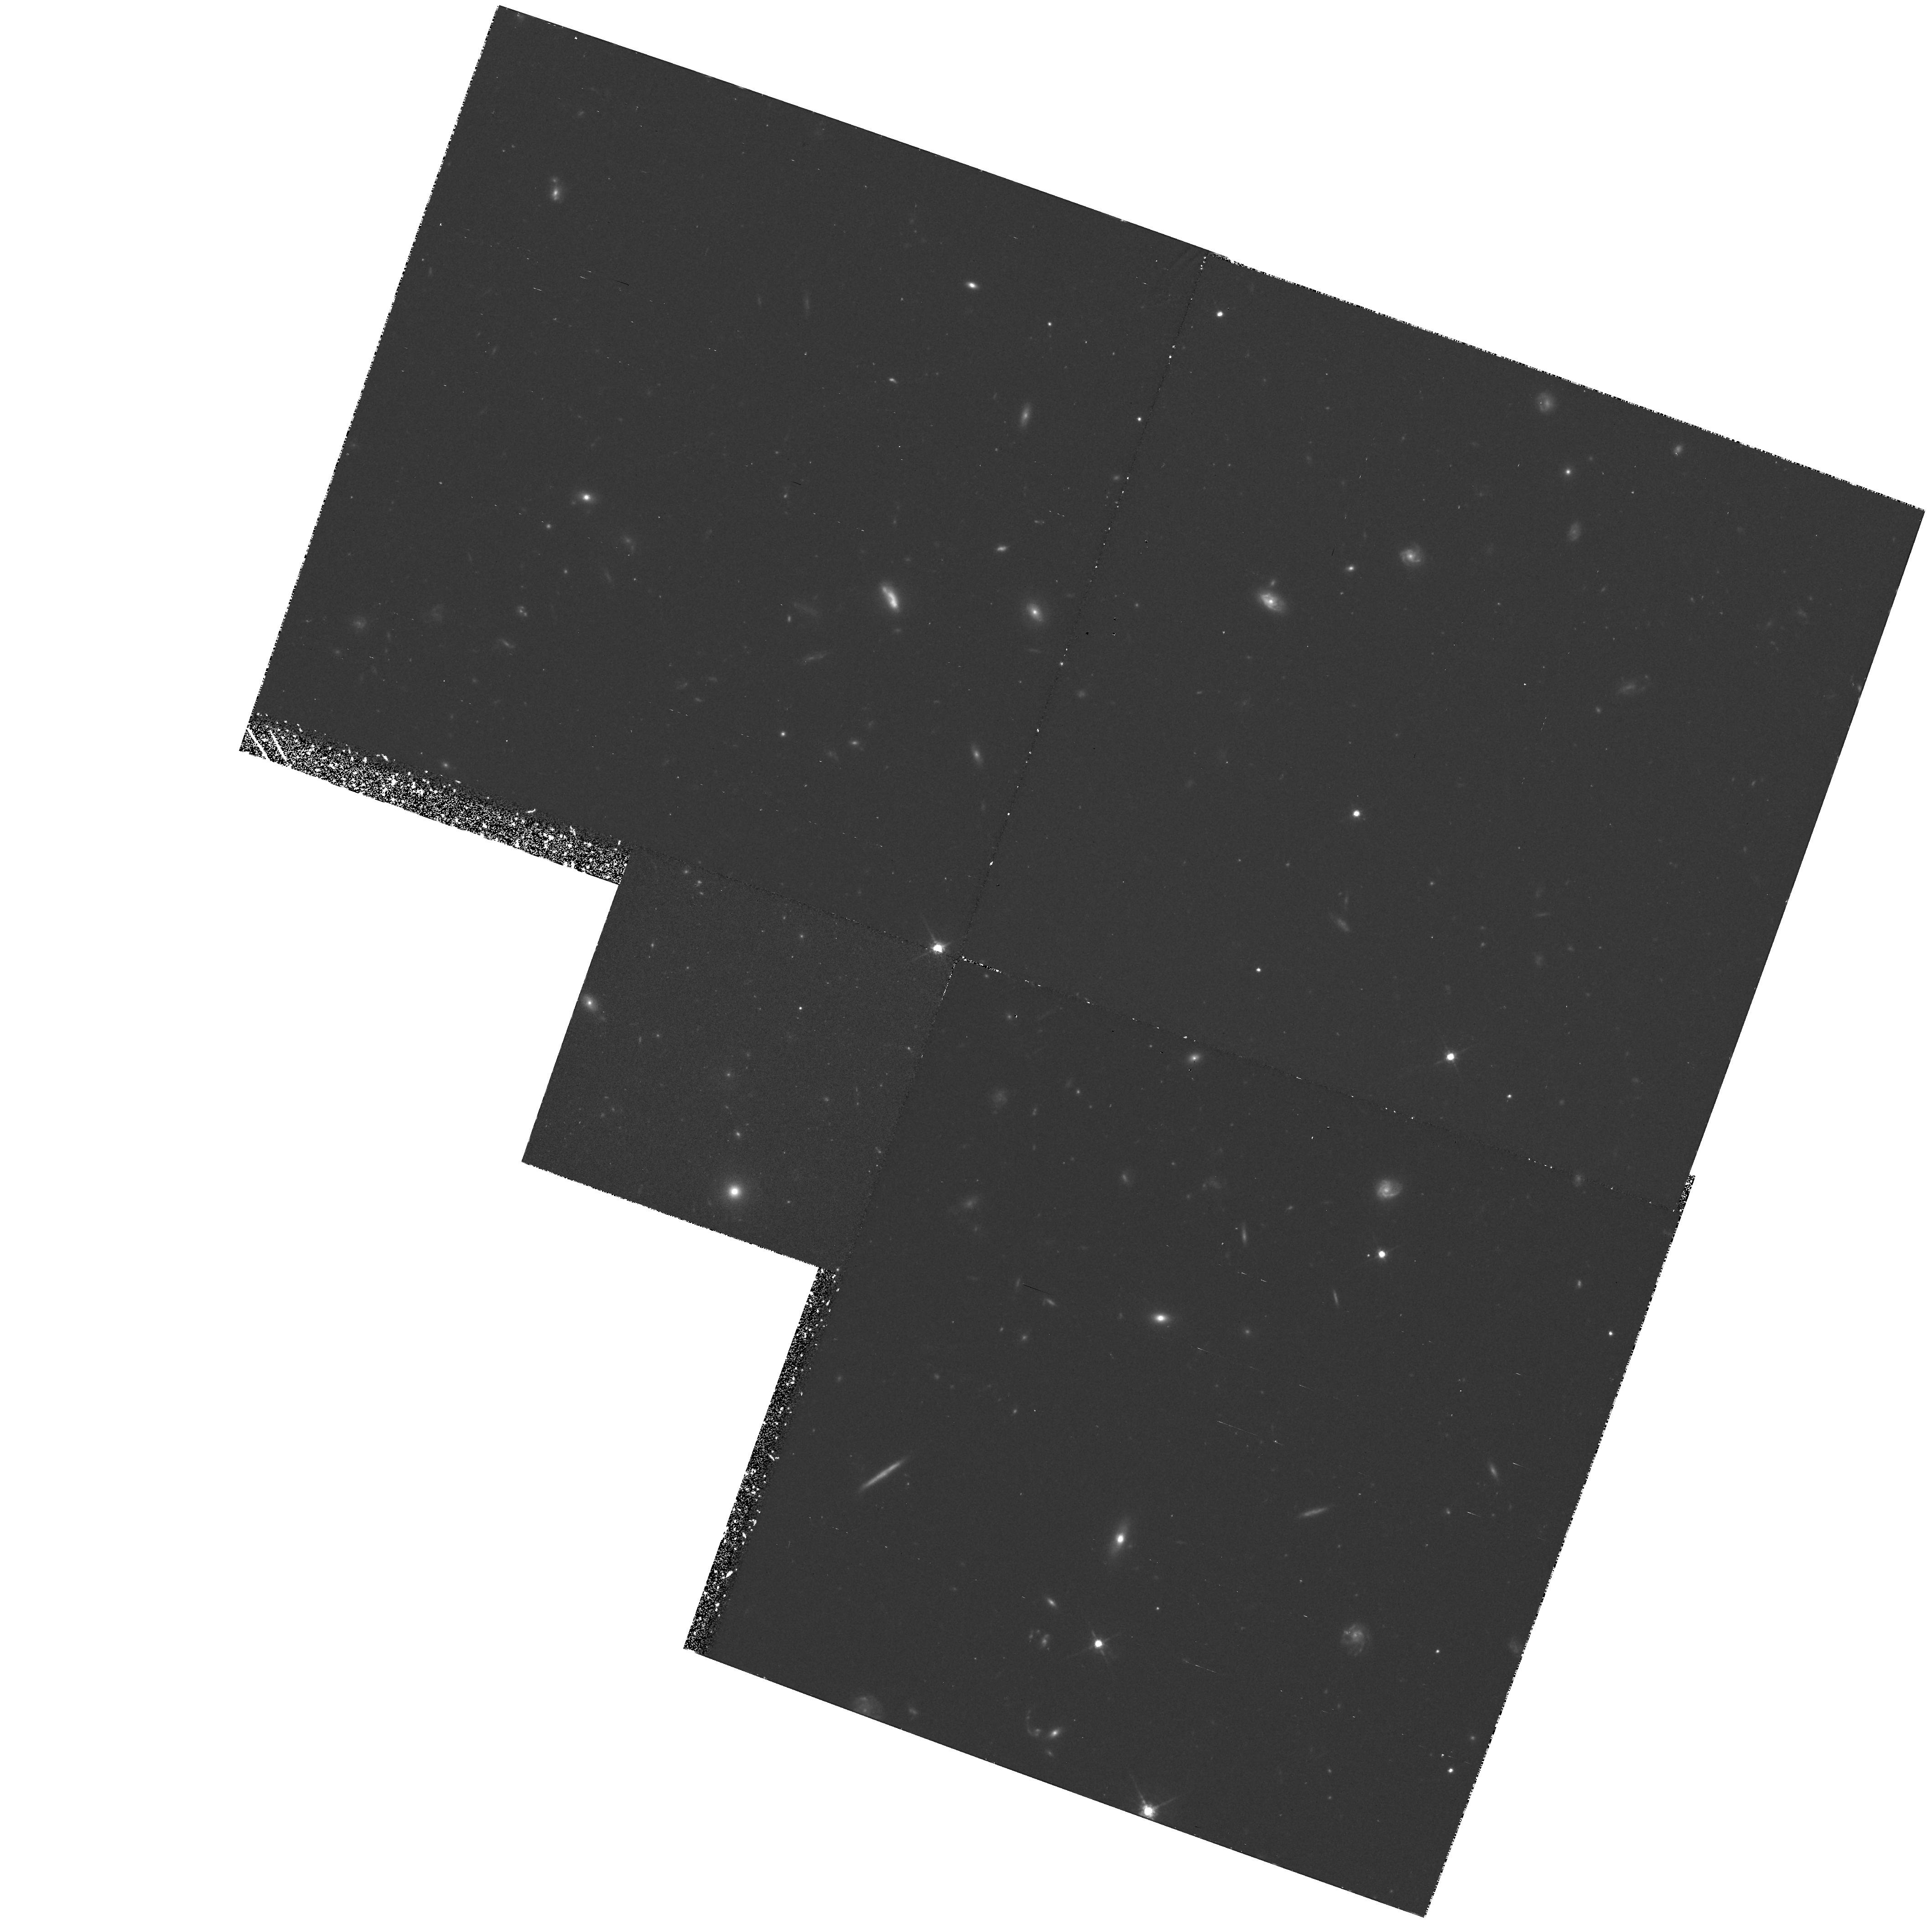
Target: MG1131+0456. Instrument: WFPC2/PC. Filter: F675W. Exposure: 2.2 h. Observation ID: hst_5505_04_wfpc2_pc_f675w_u2fl04

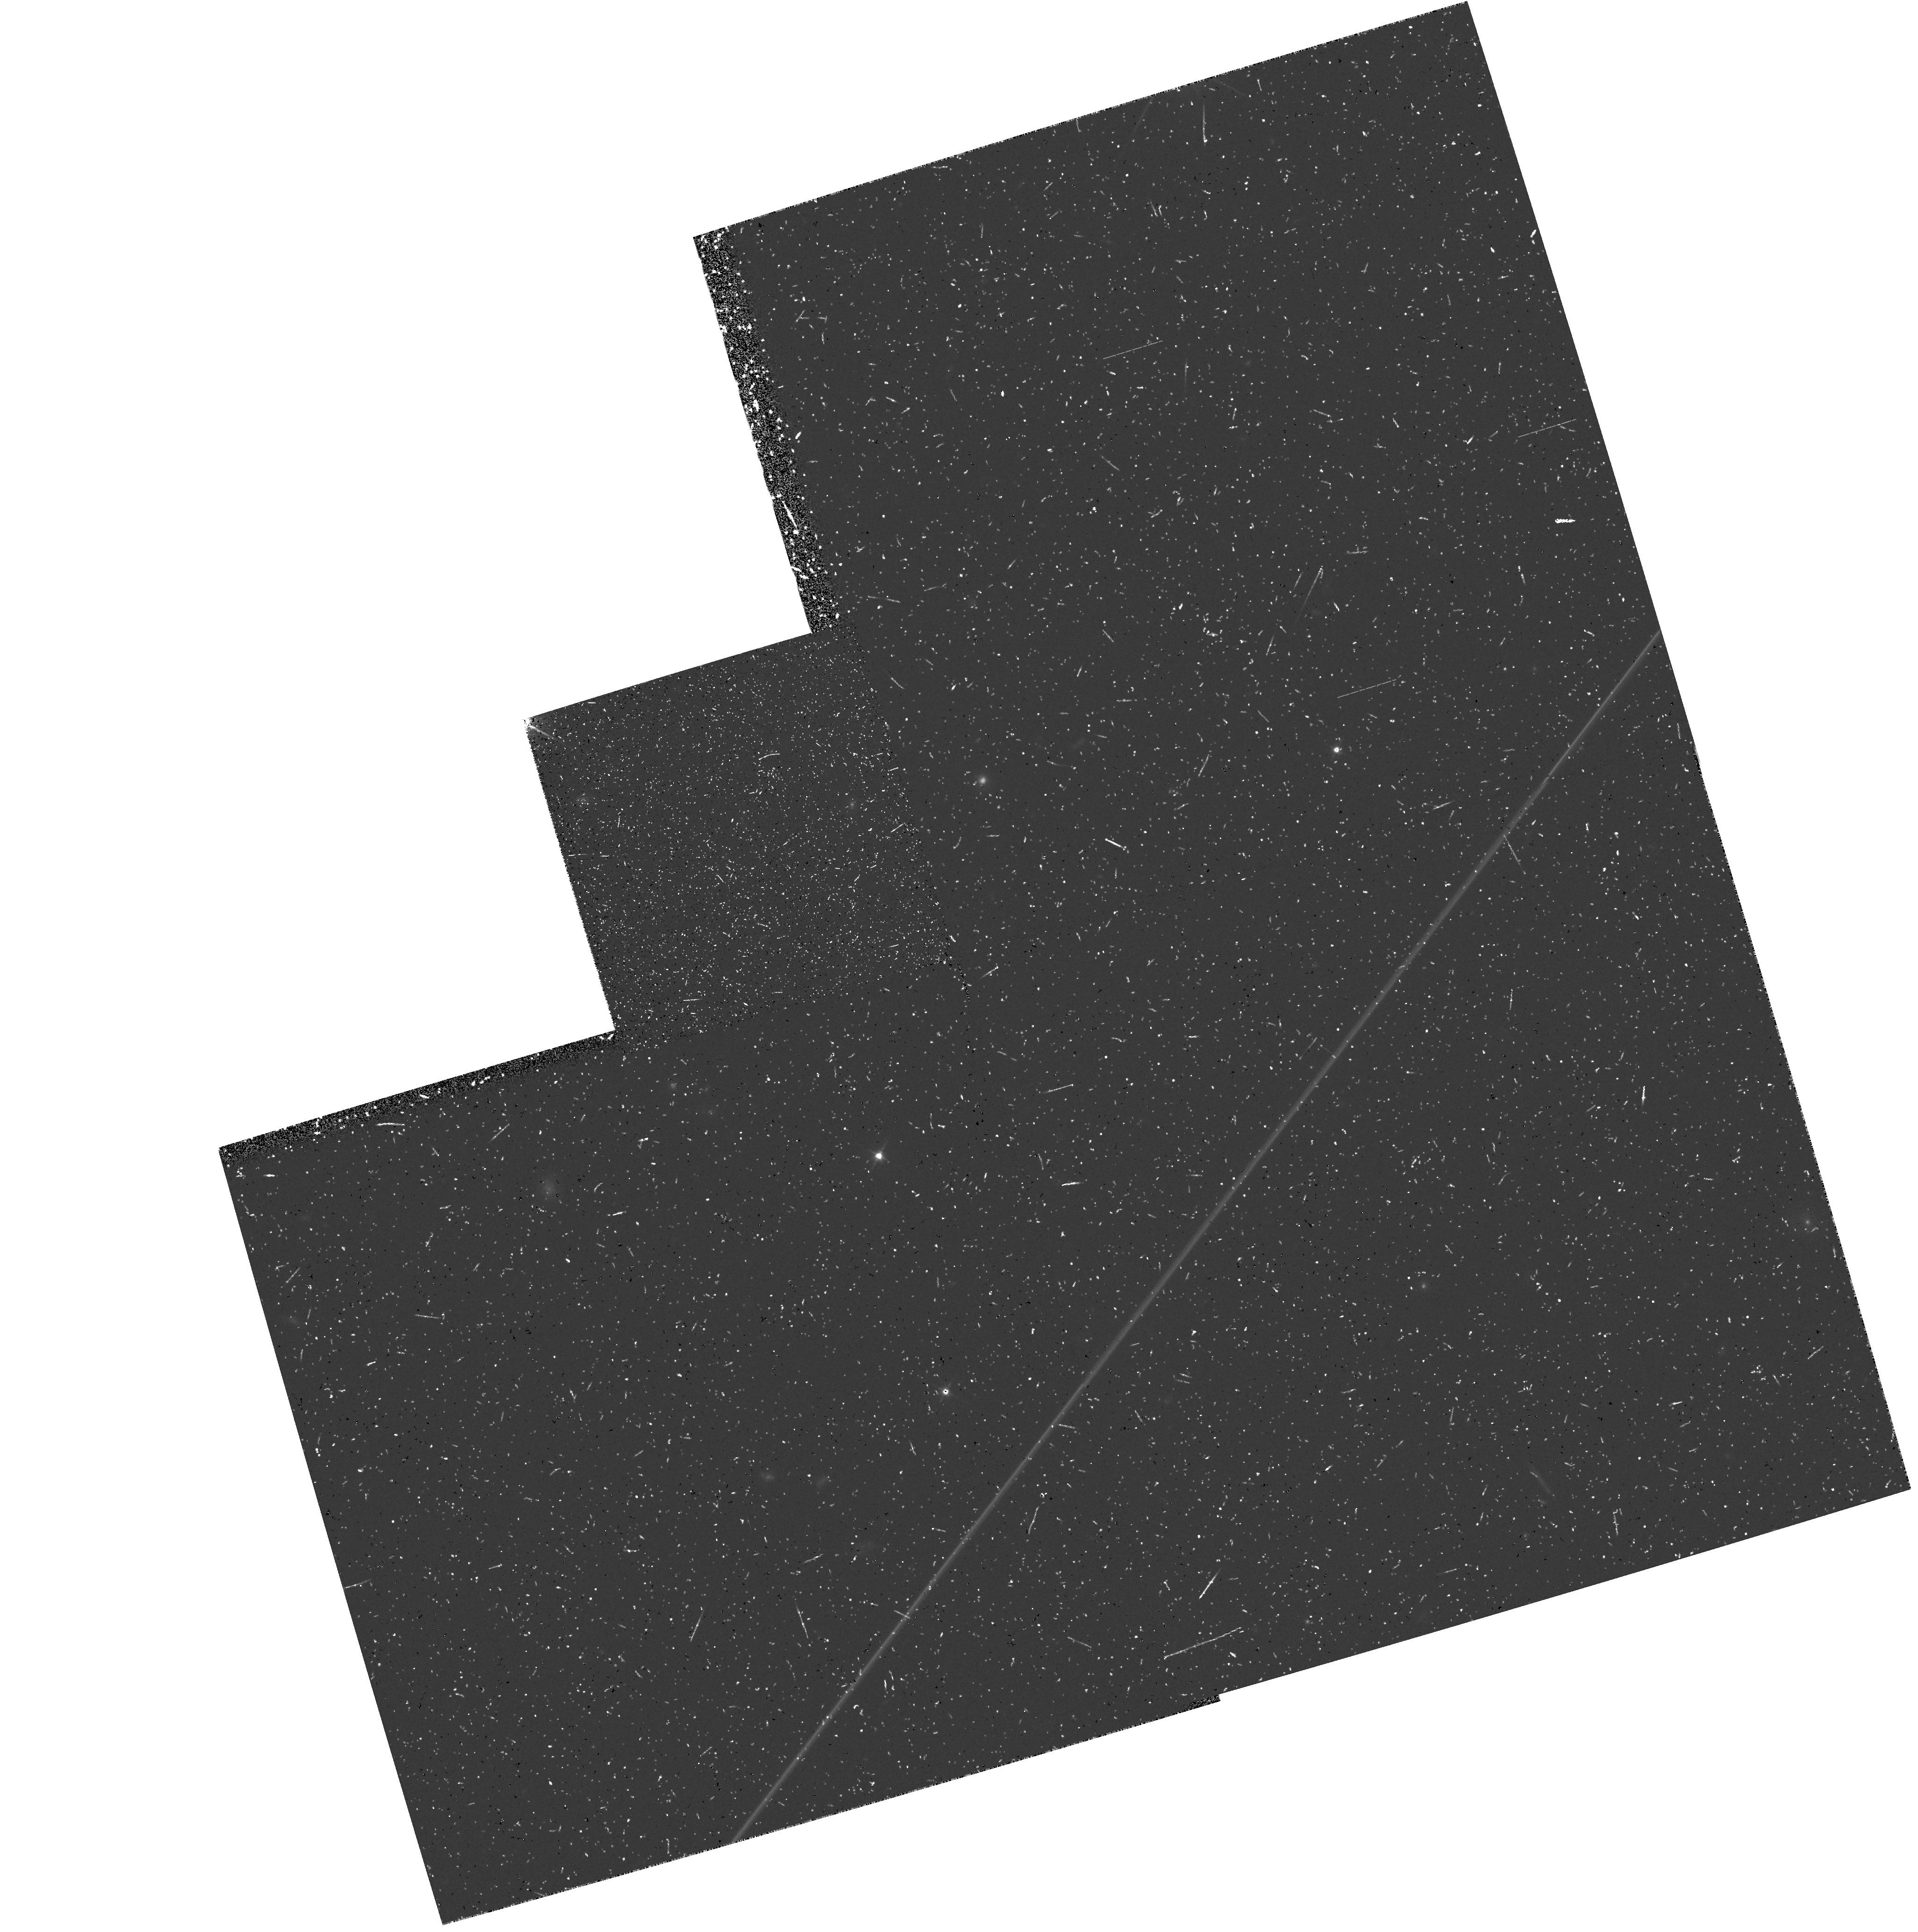
Target: 0023+171. Instrument: WFPC2/PC. Filter: F555W. Exposure: 30 min. Observation ID: hst_5505_01_wfpc2_pc_f555w_u2fl01

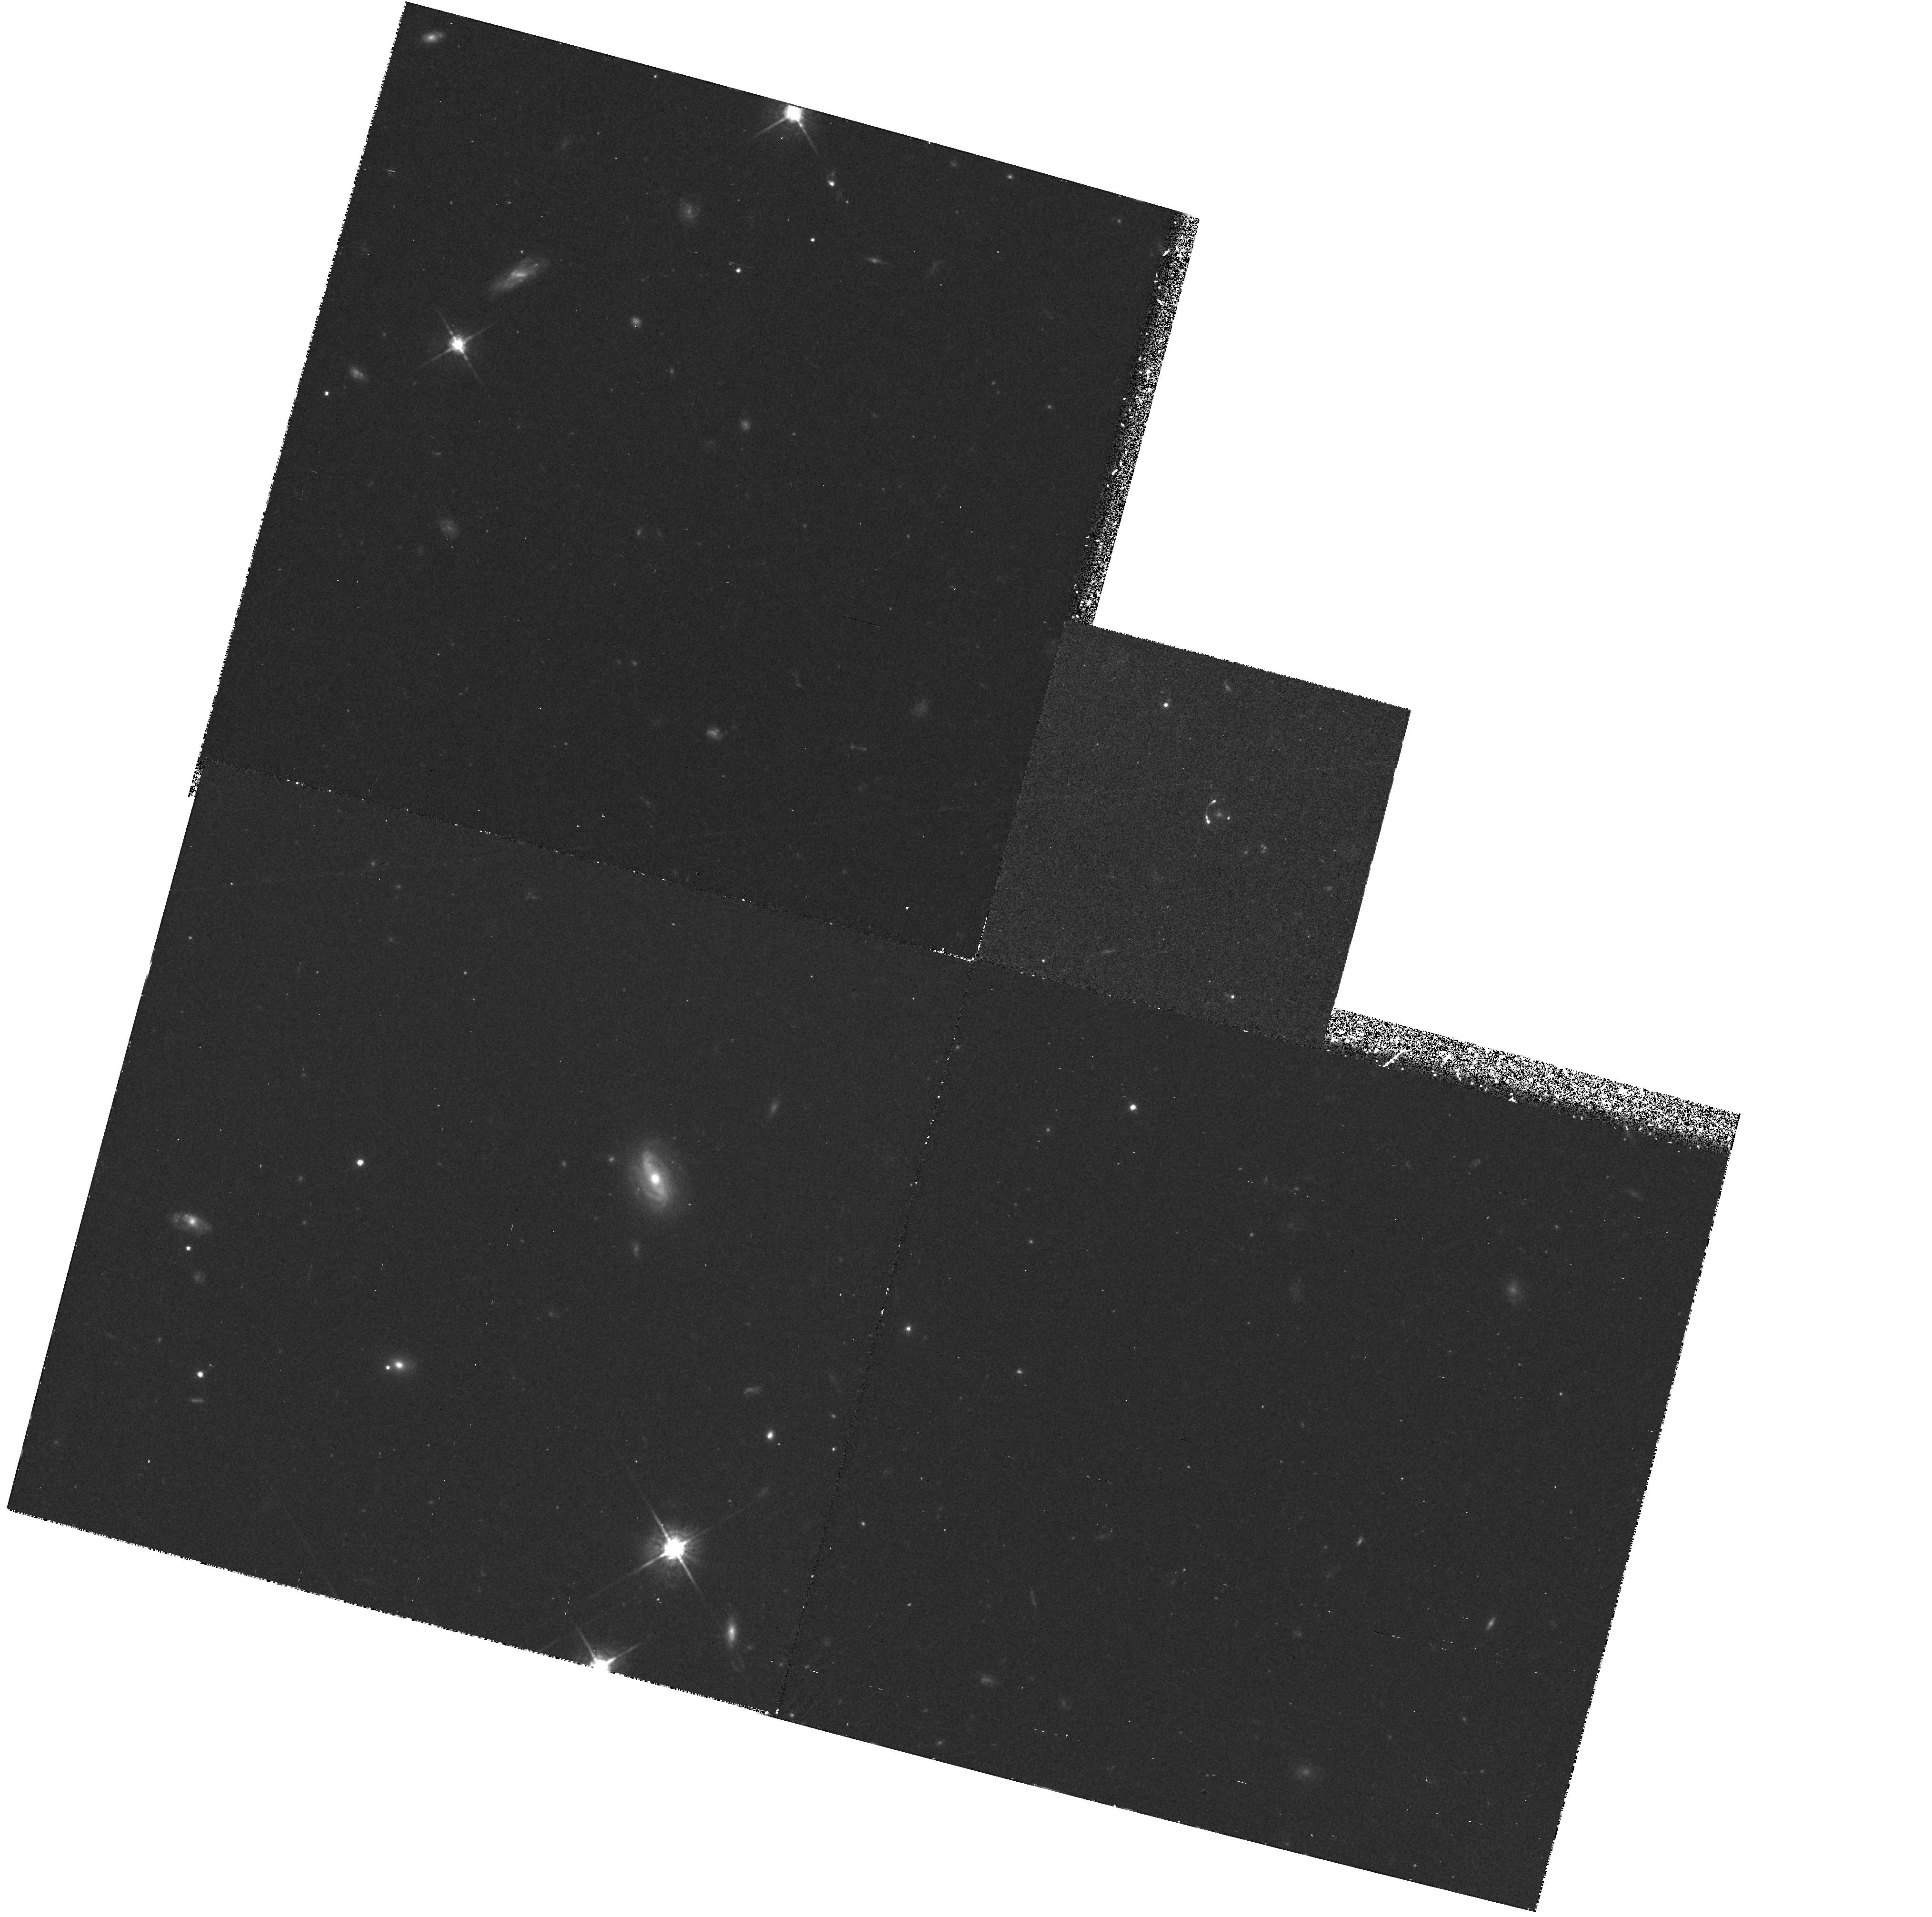
Target: MG0414+0534. Instrument: WFPC2/PC. Filter: F675W. Exposure: 2.2 h. Observation ID: hst_5505_03_wfpc2_pc_f675w_u2fl03

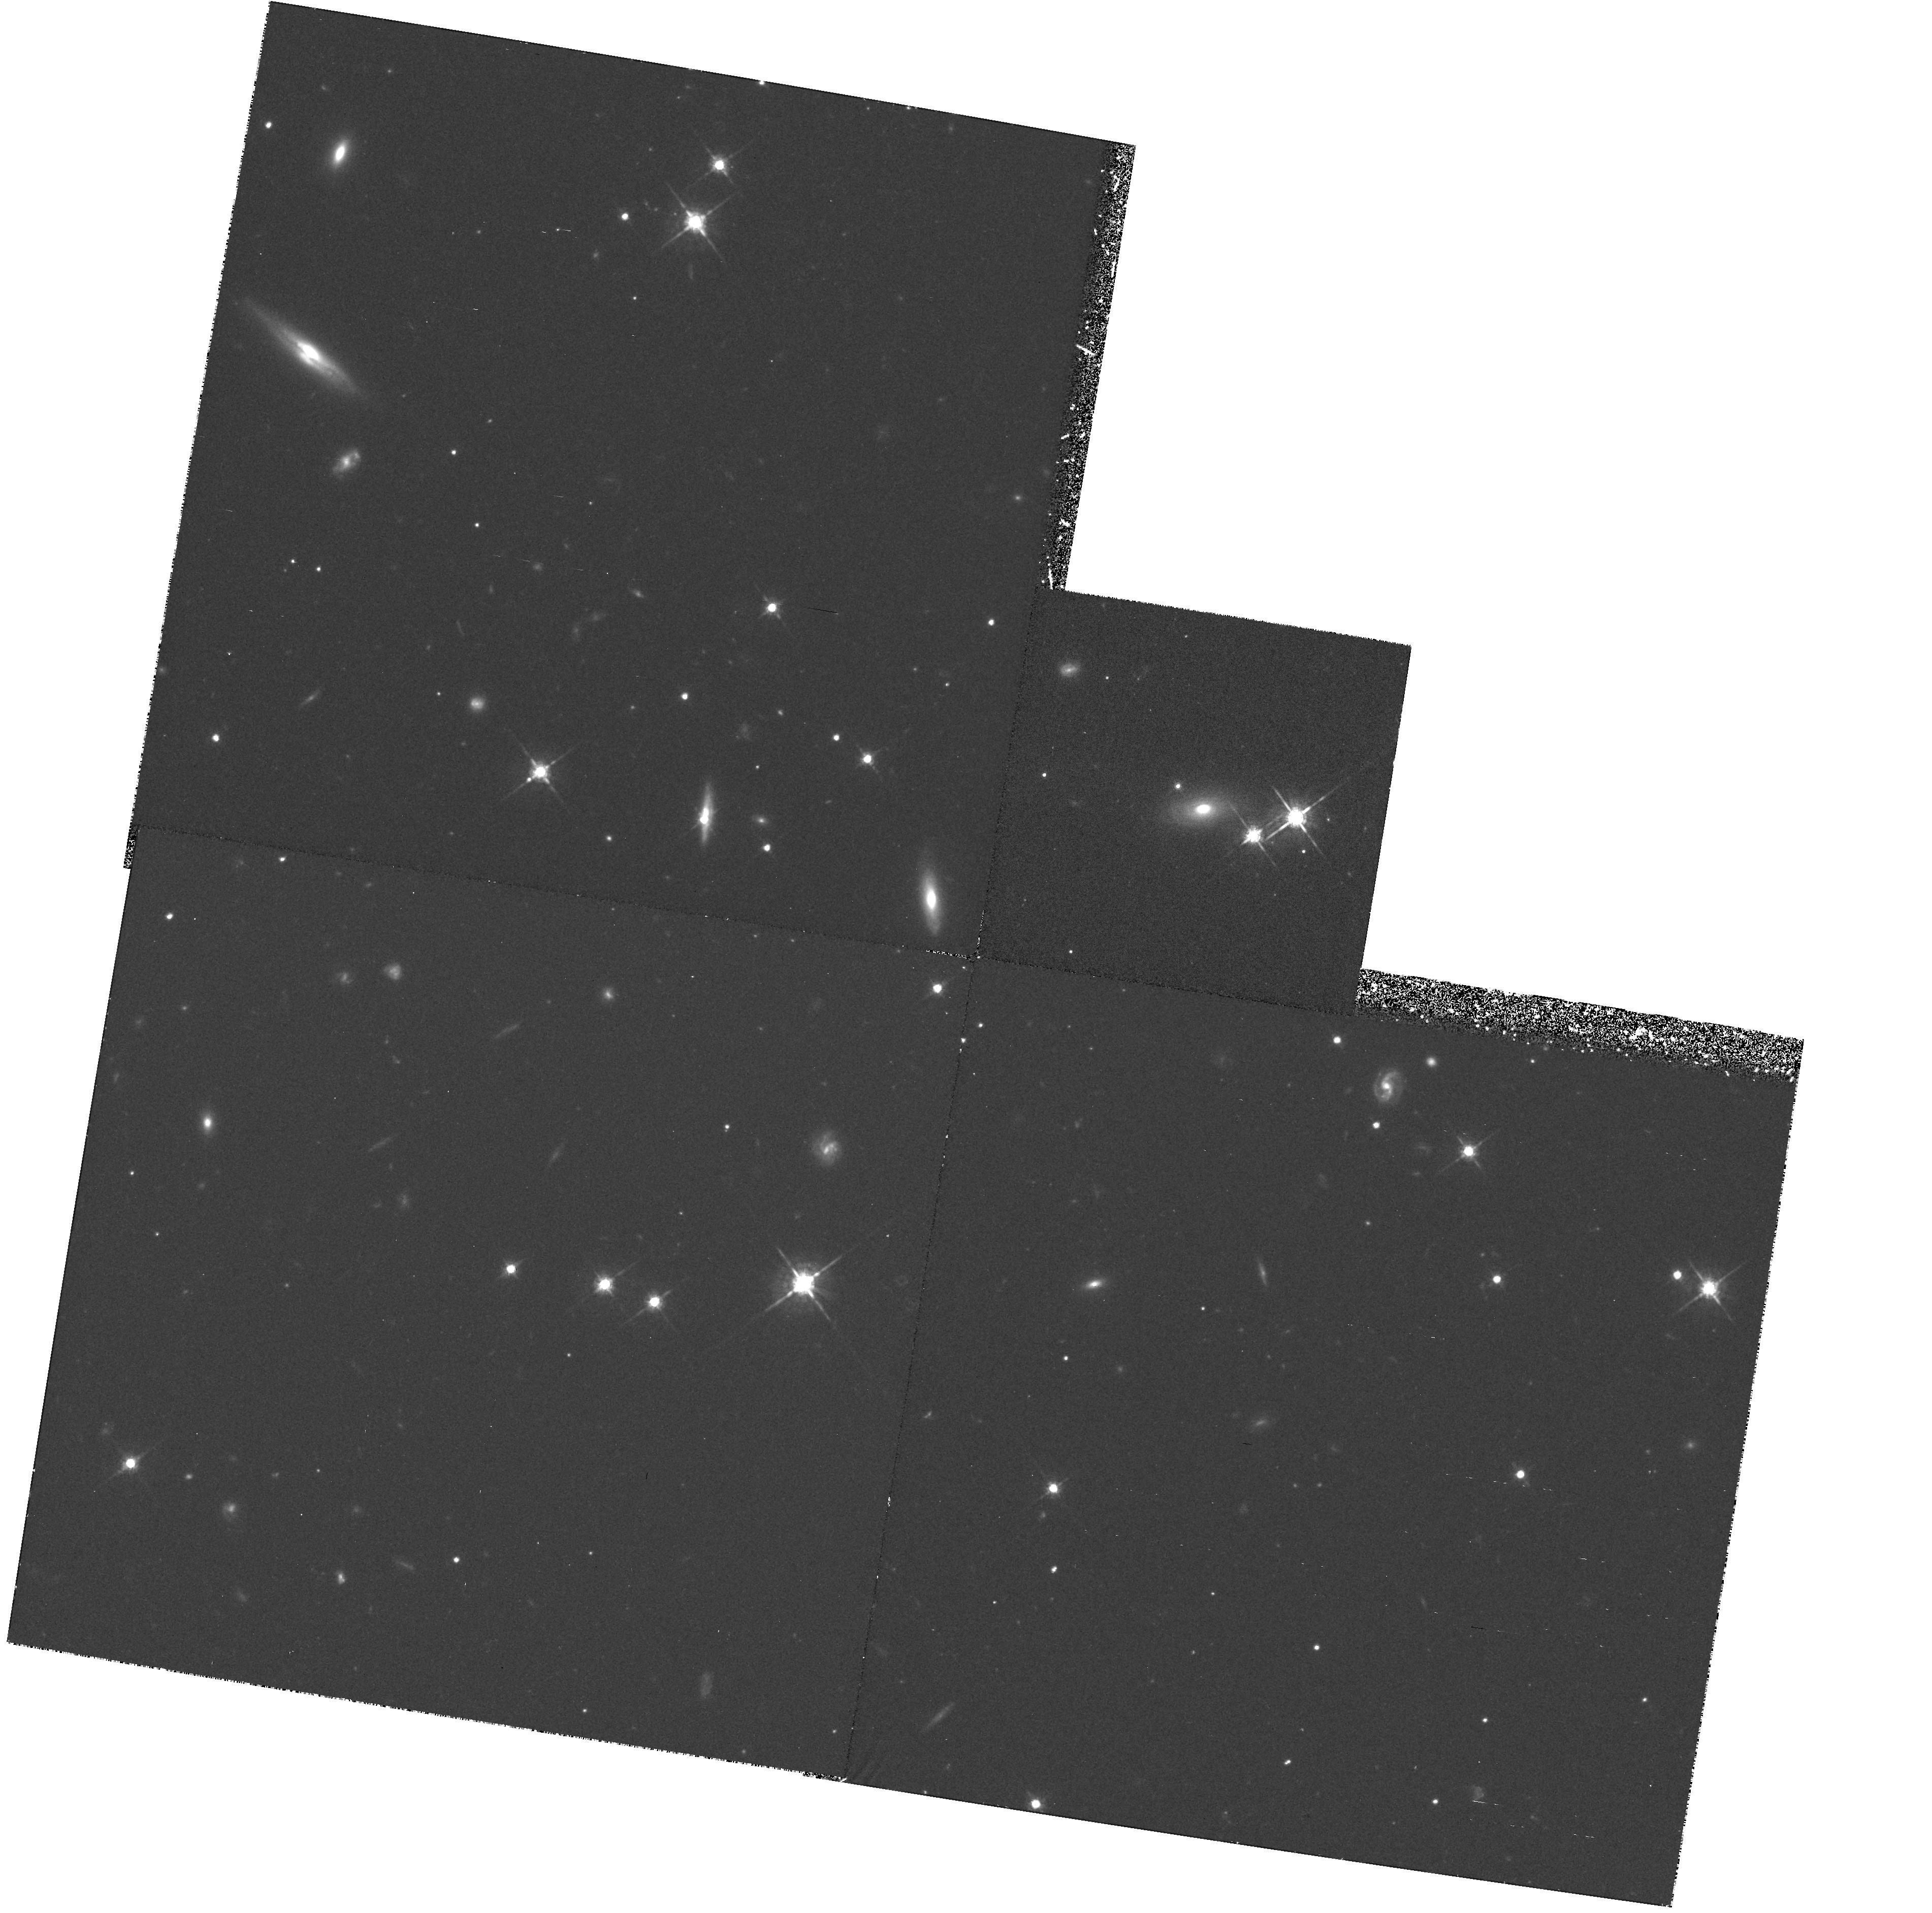
Target: MG1654+1346. Instrument: WFPC2/PC. Filter: F675W. Exposure: 1.6 h. Observation ID: hst_5505_08_wfpc2_pc_f675w_u2fl08

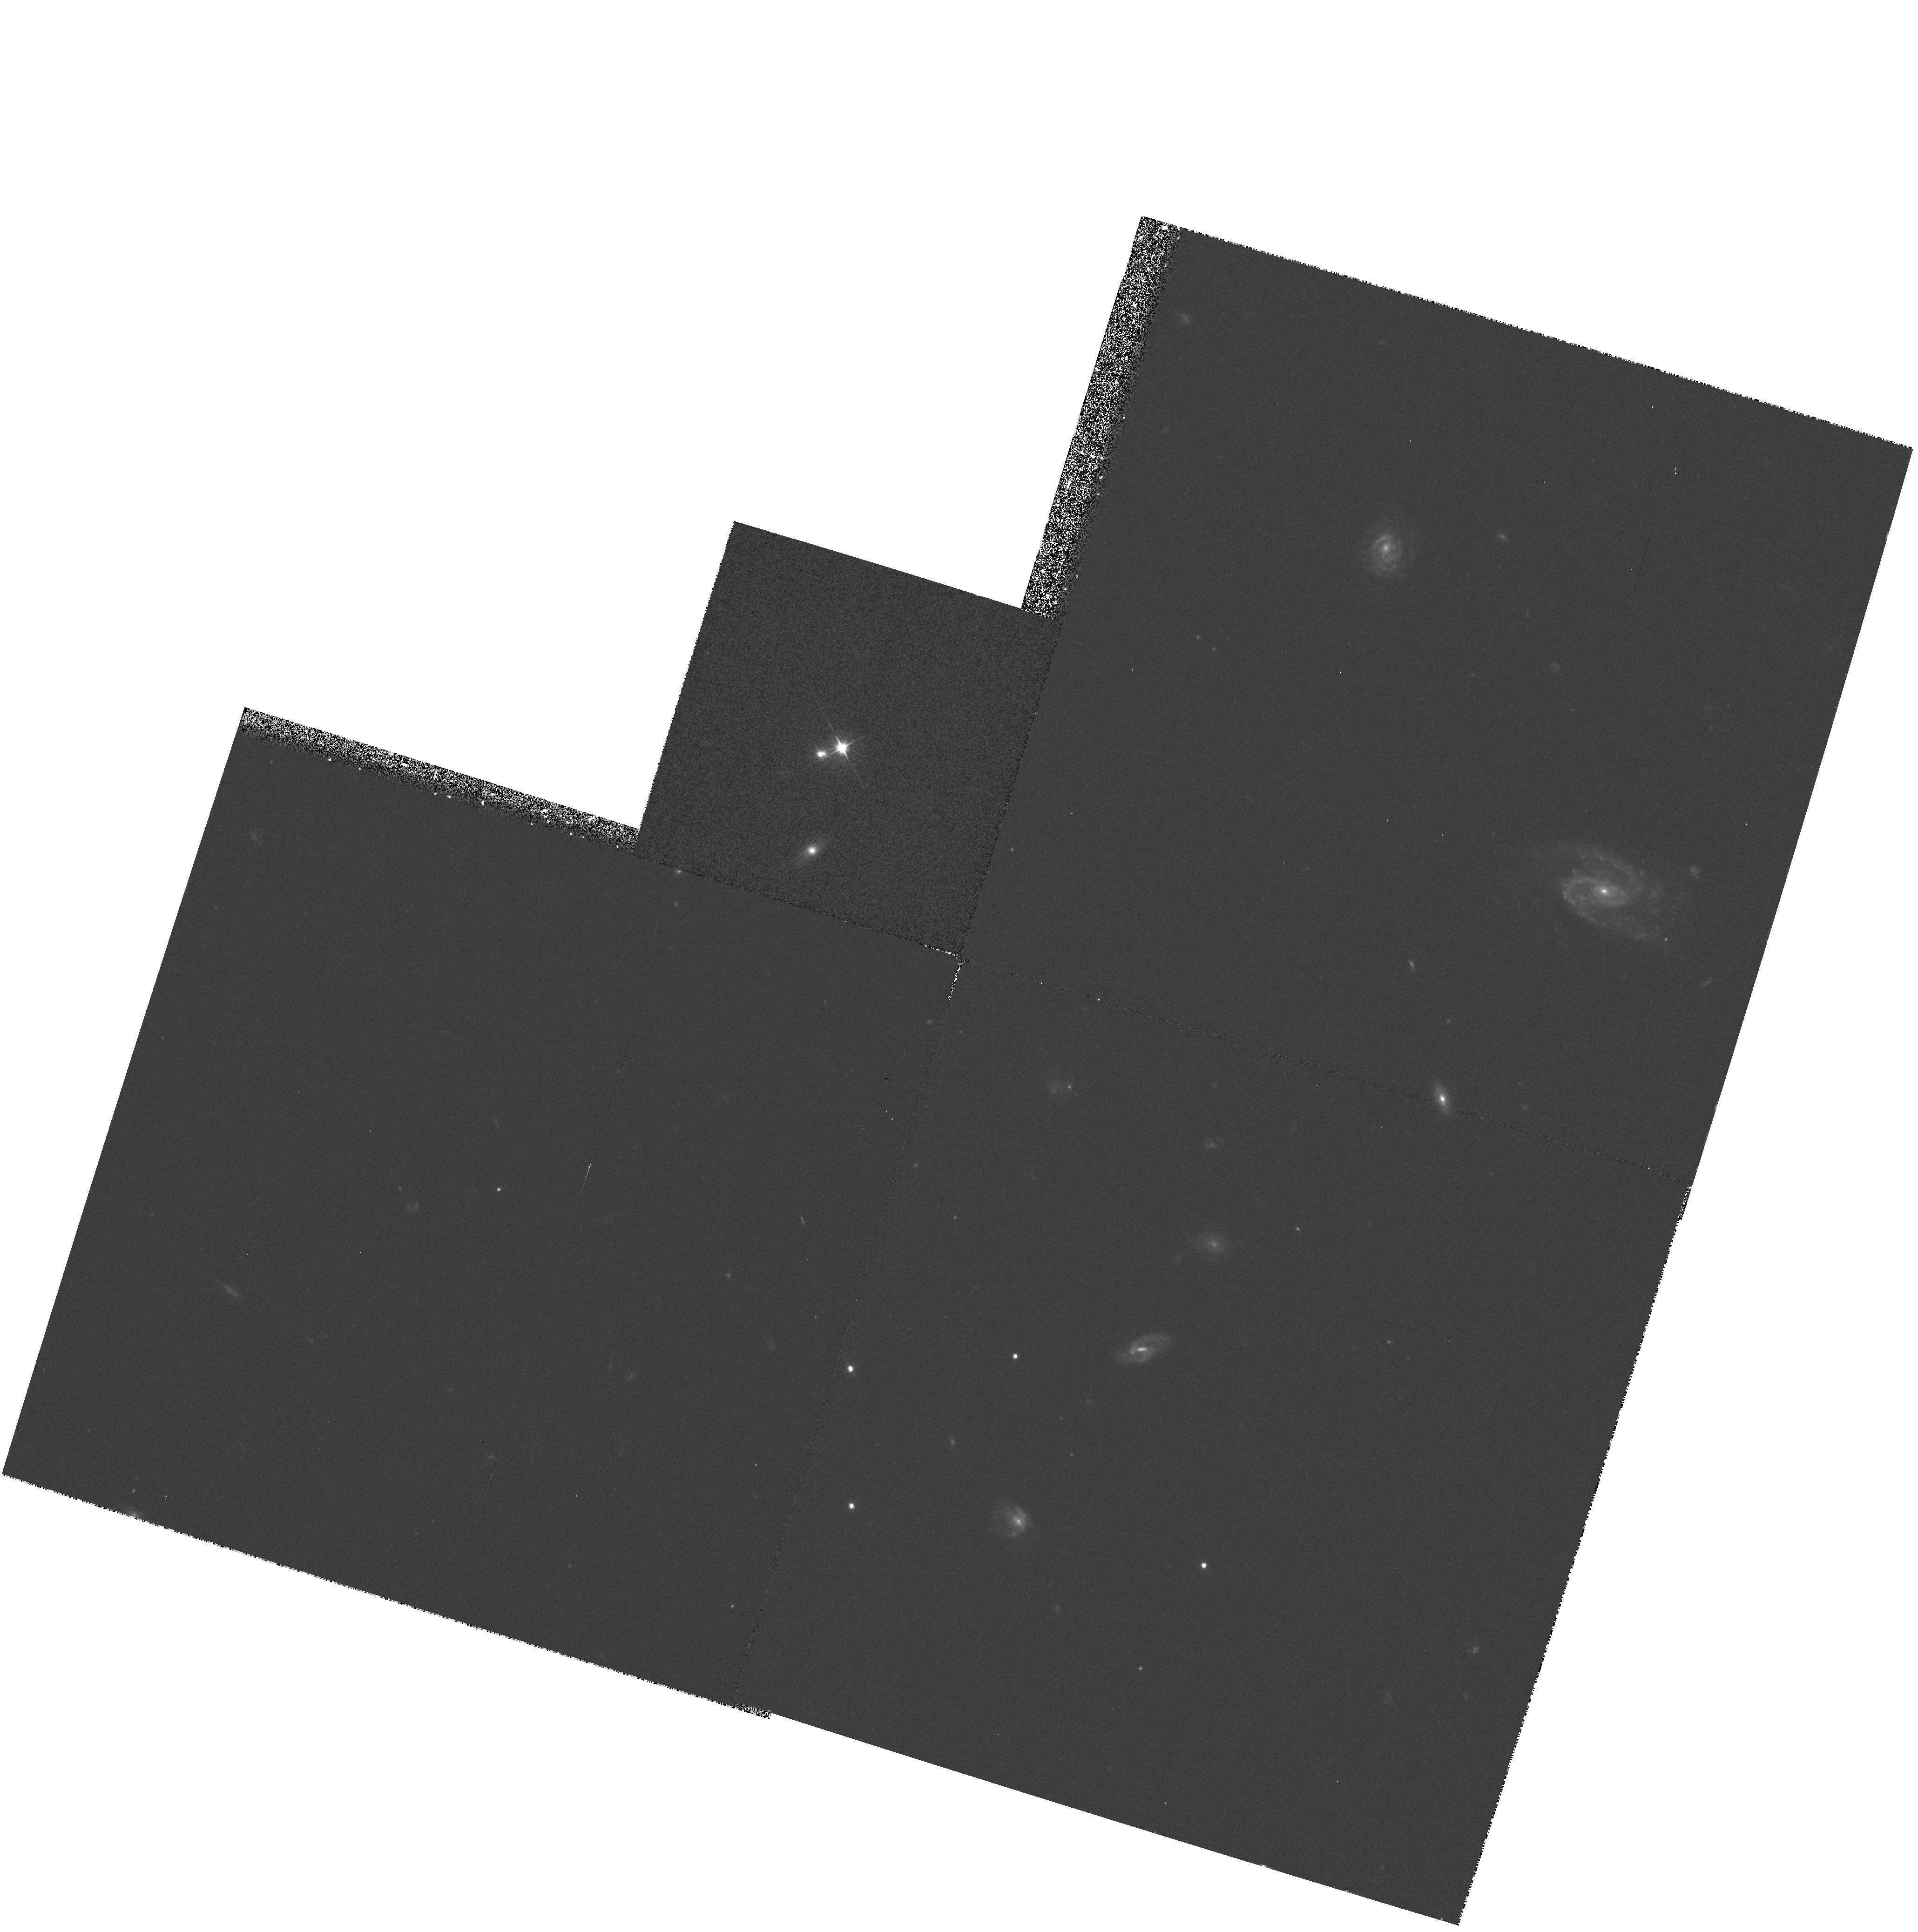
Target: 0142-100. Instrument: WFPC2/PC. Filter: F555W. Exposure: 20 min. Observation ID: hst_5505_02_wfpc2_pc_f555w_u2fl02

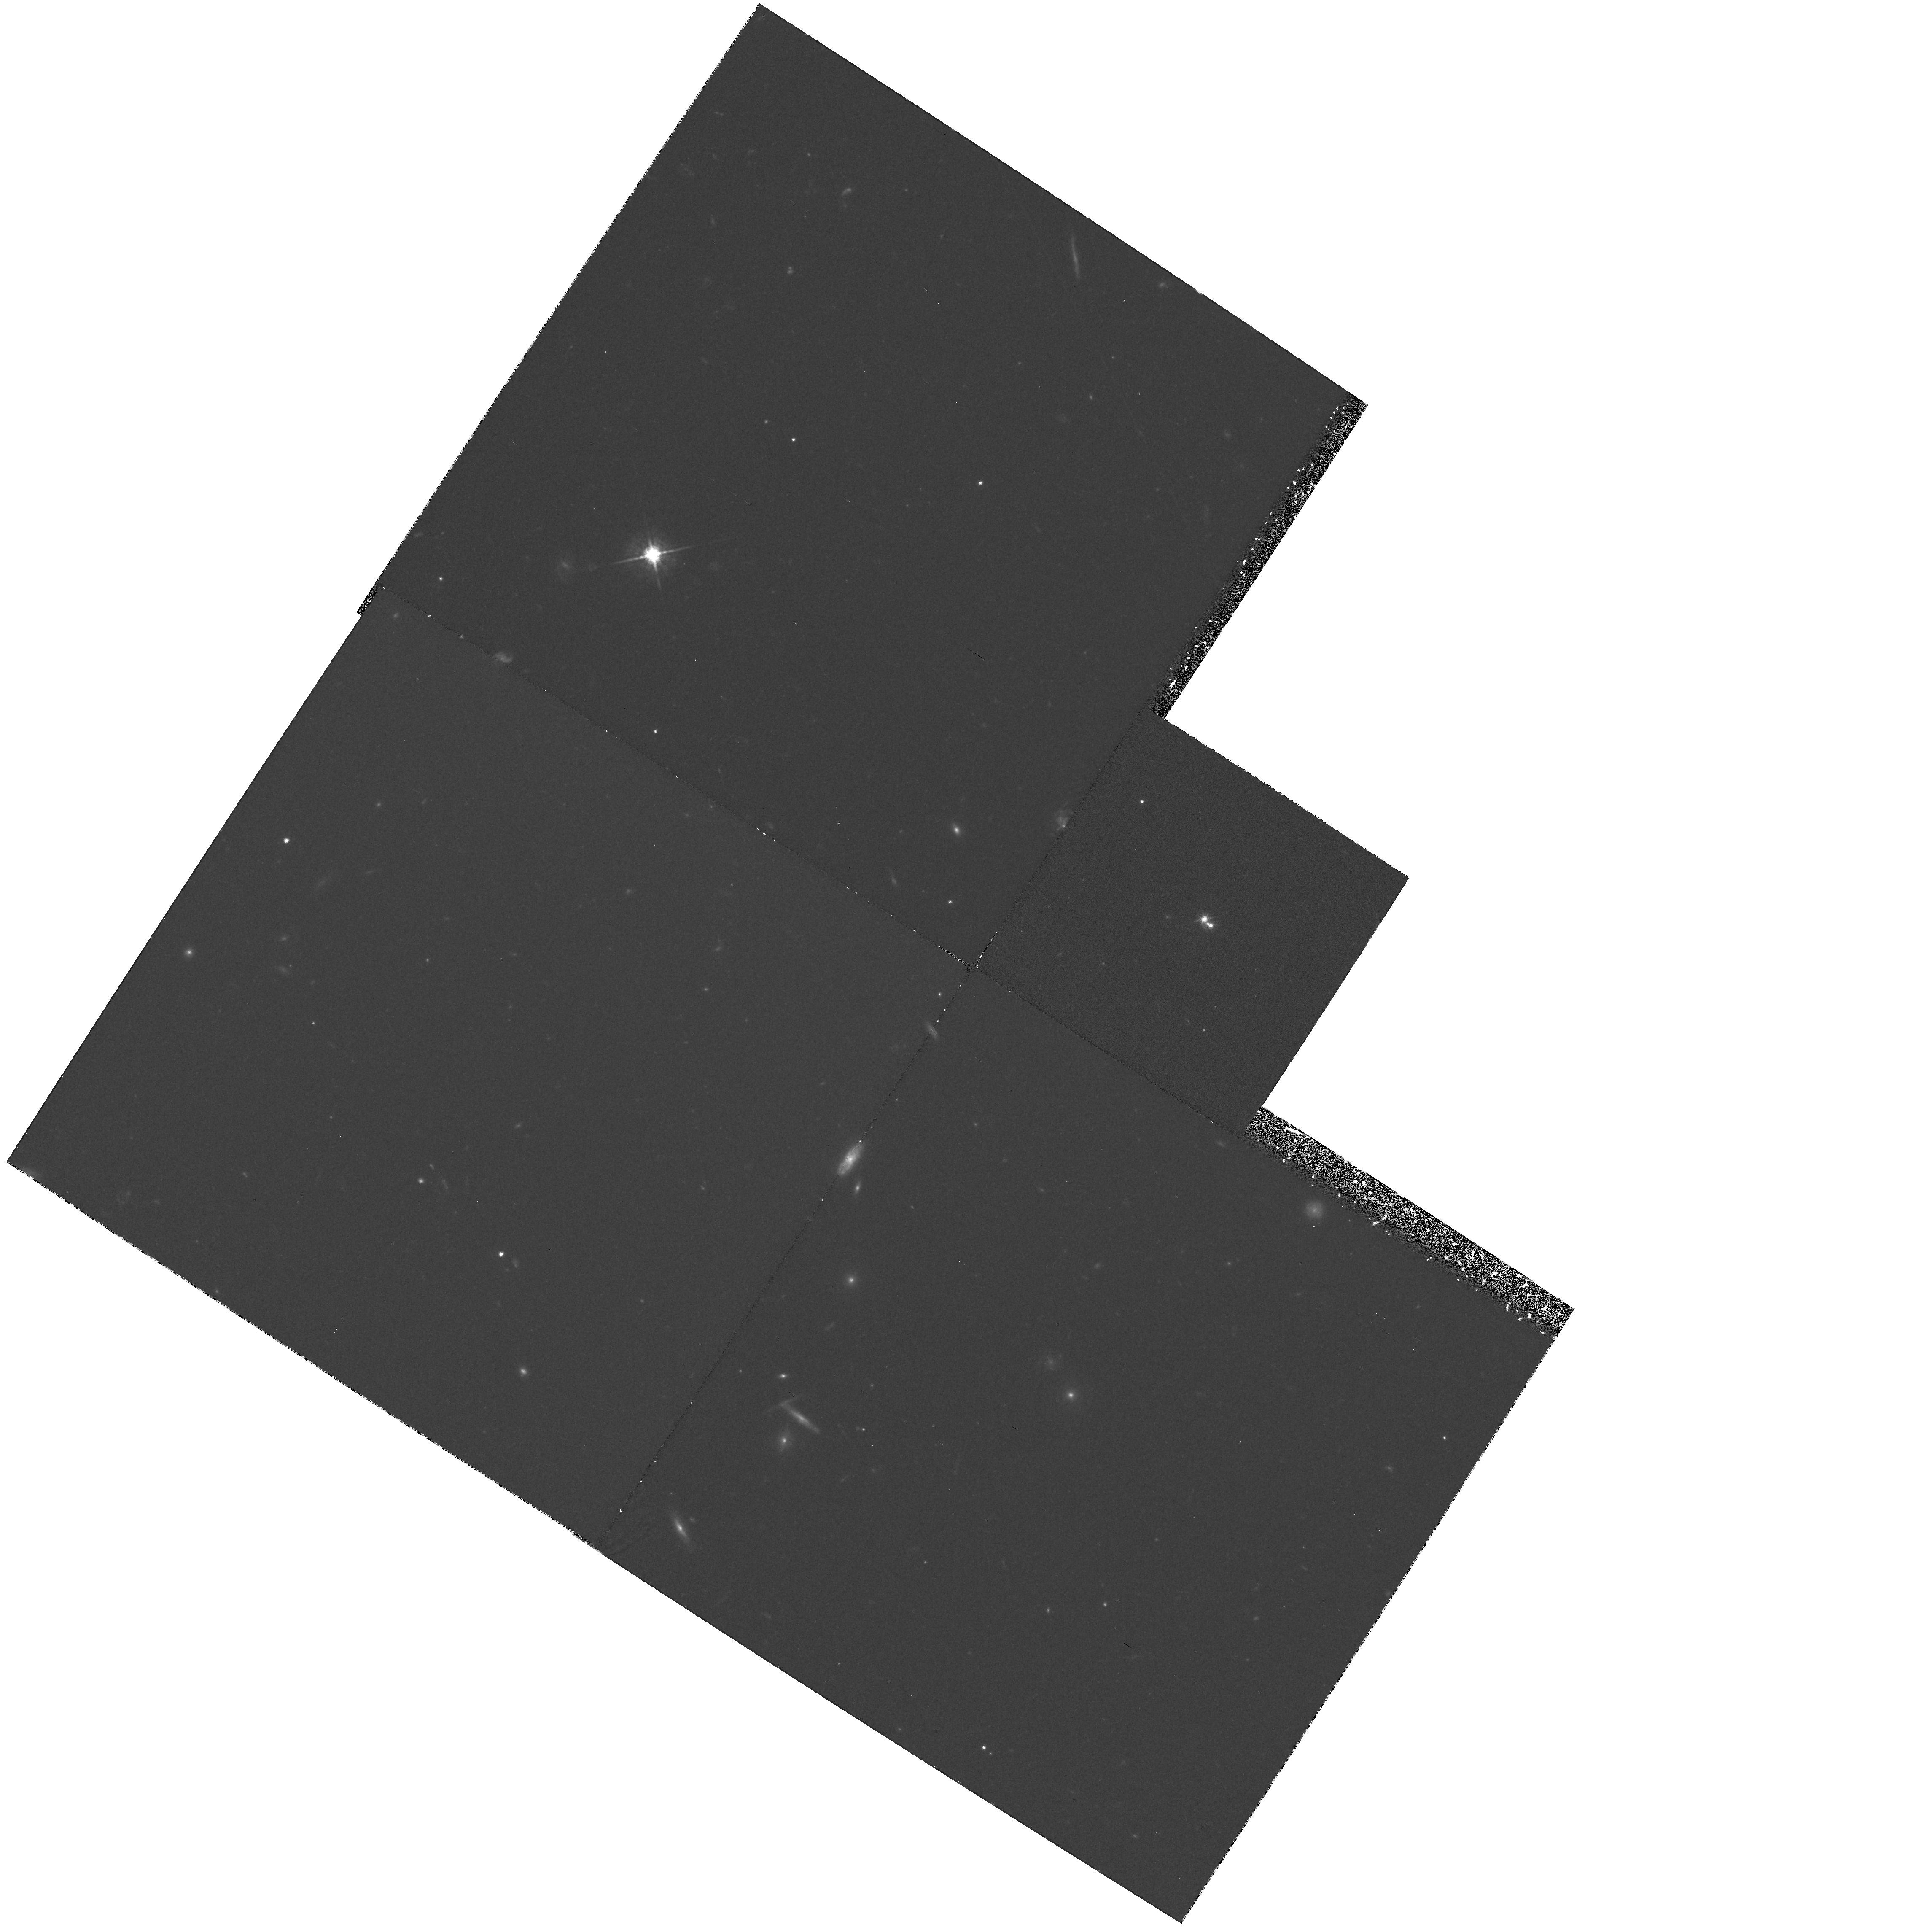
Target: BRI0952-01. Instrument: WFPC2/PC. Filter: F675W. Exposure: 1.5 h. Observation ID: hst_5505_06_wfpc2_pc_f675w_u2fl06

DEEP PROBES OF GRAVITATIONAL LENS SYSTEMS (PI: Falco, Emilio E.)

We propose WFPC2 broad-band imaging of 6 sources known to be gravitational lens systems. The proposed bservations would consist of images in 3 bands (F555W, F675W and F814W), to test the lens hypothesis for each system, to allow very accurate measurement of the relative positions of the multiply-imaged objects and the lensing object(s), to reveal details of the structure of the lensing object, and potentially to resolve any extended structure in the images at very high signal-to-noise ratios. The proposed observations with a refurbished HST could yield significant new constraints on known gravitational lens systems, and on the properties of the intervening matter at high redshifts, up to z=2. The high angular resolution and flux sensitivity of HST would complement ground-based programs of observations that are being conducted at various facilities by the collaborators.